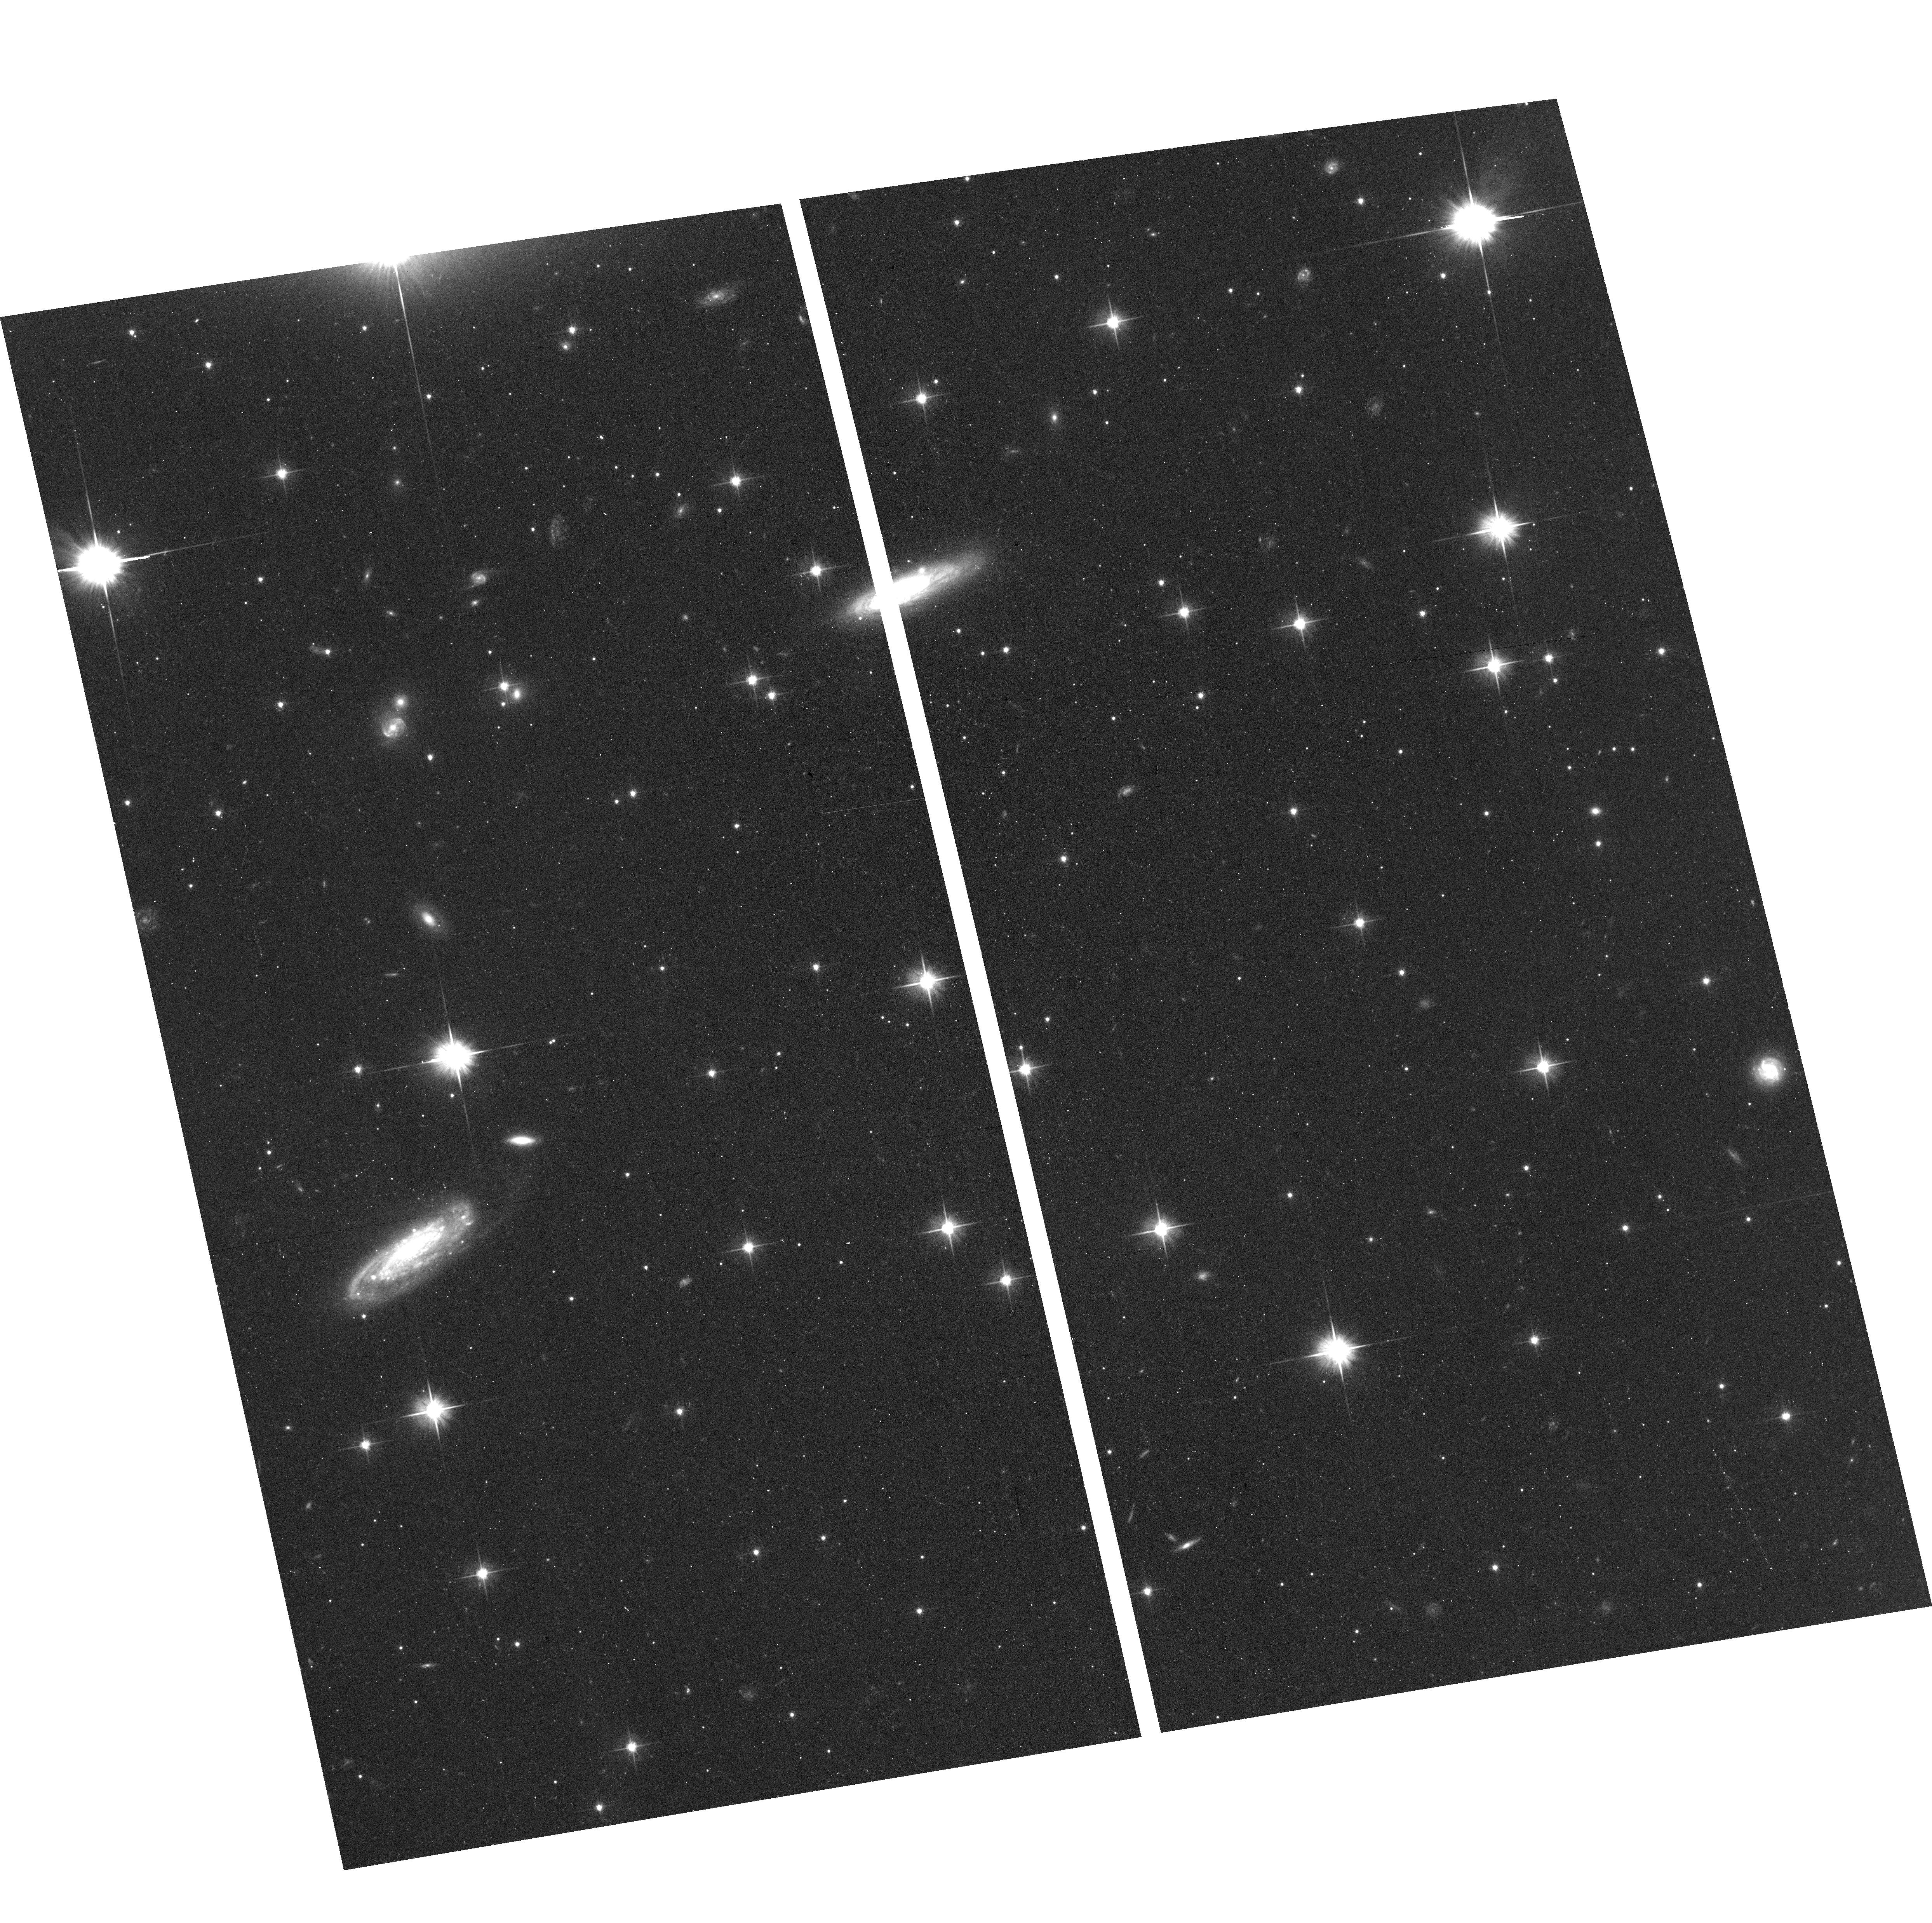
Target: field at RA 241.336°, Dec -19.541°. Instrument: ACS/WFC. Filter: F606W. Exposure: 19 min. Observation ID: hst_15213_34_acs_wfc_f606w_jdq334

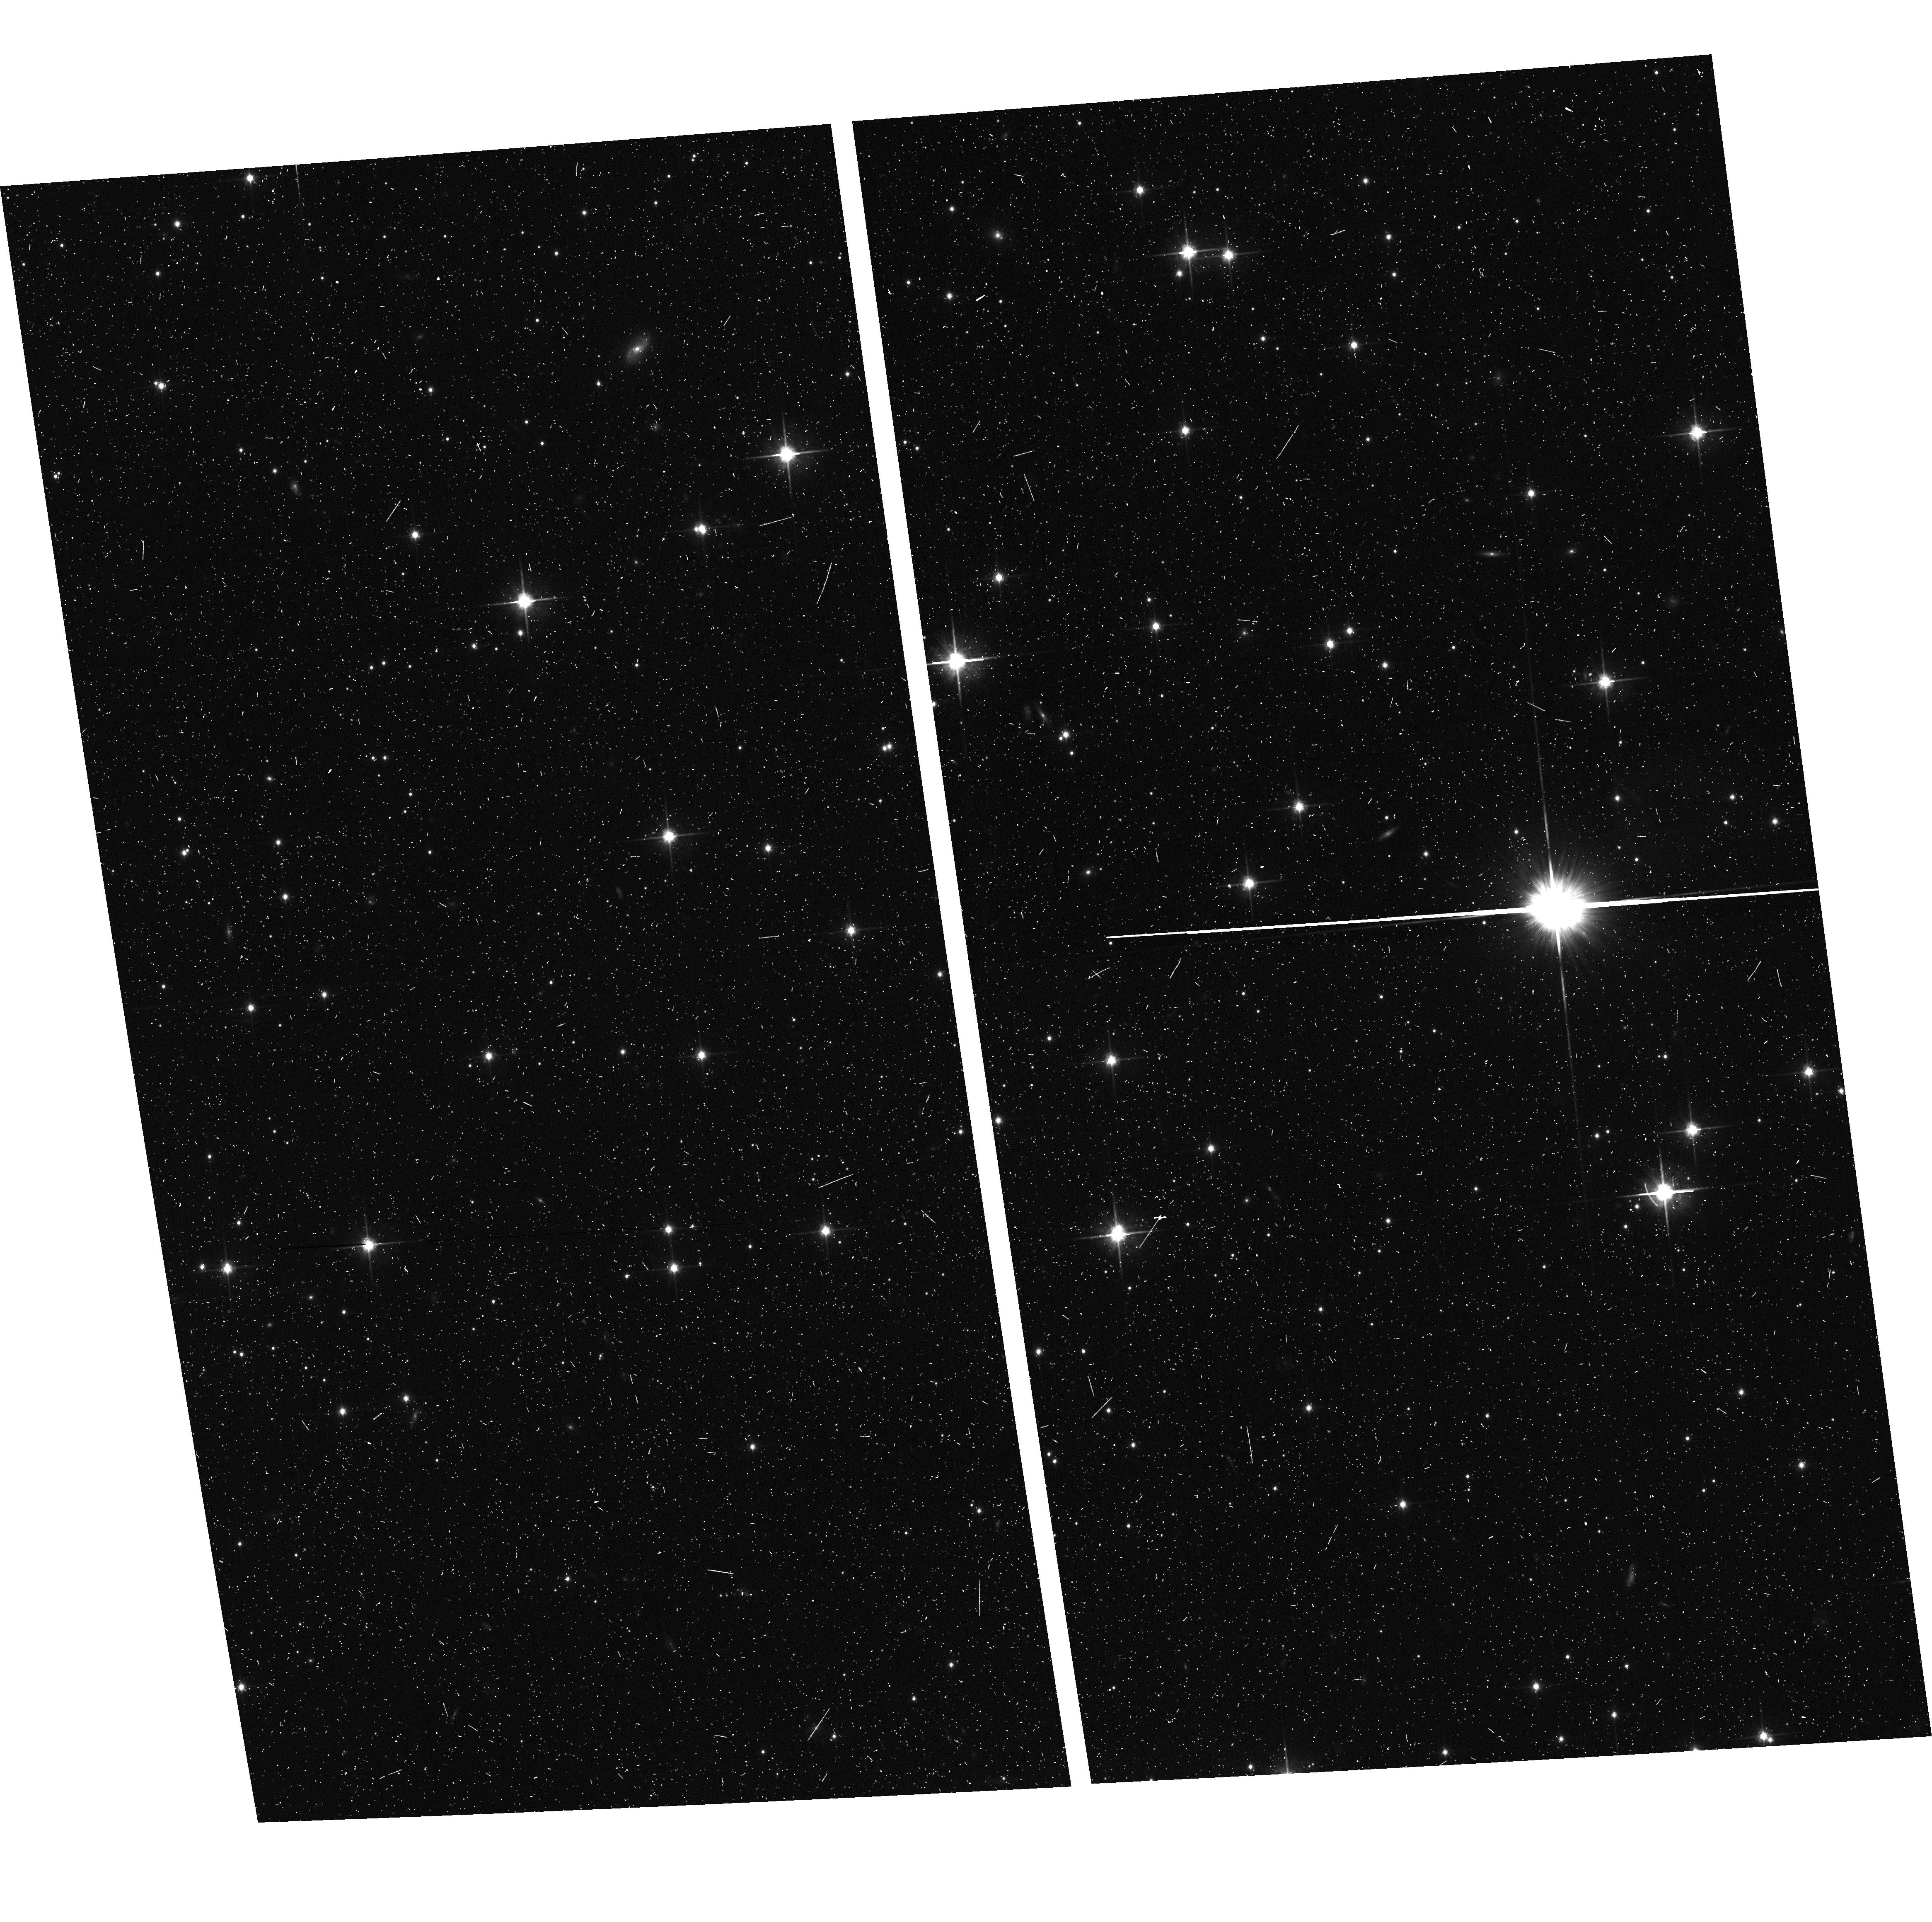
Target: field at RA 243.229°, Dec -23.162°. Instrument: ACS/WFC. Filter: F814W. Exposure: 11 min. Observation ID: hst_15213_18_acs_wfc_f814w_jdq318

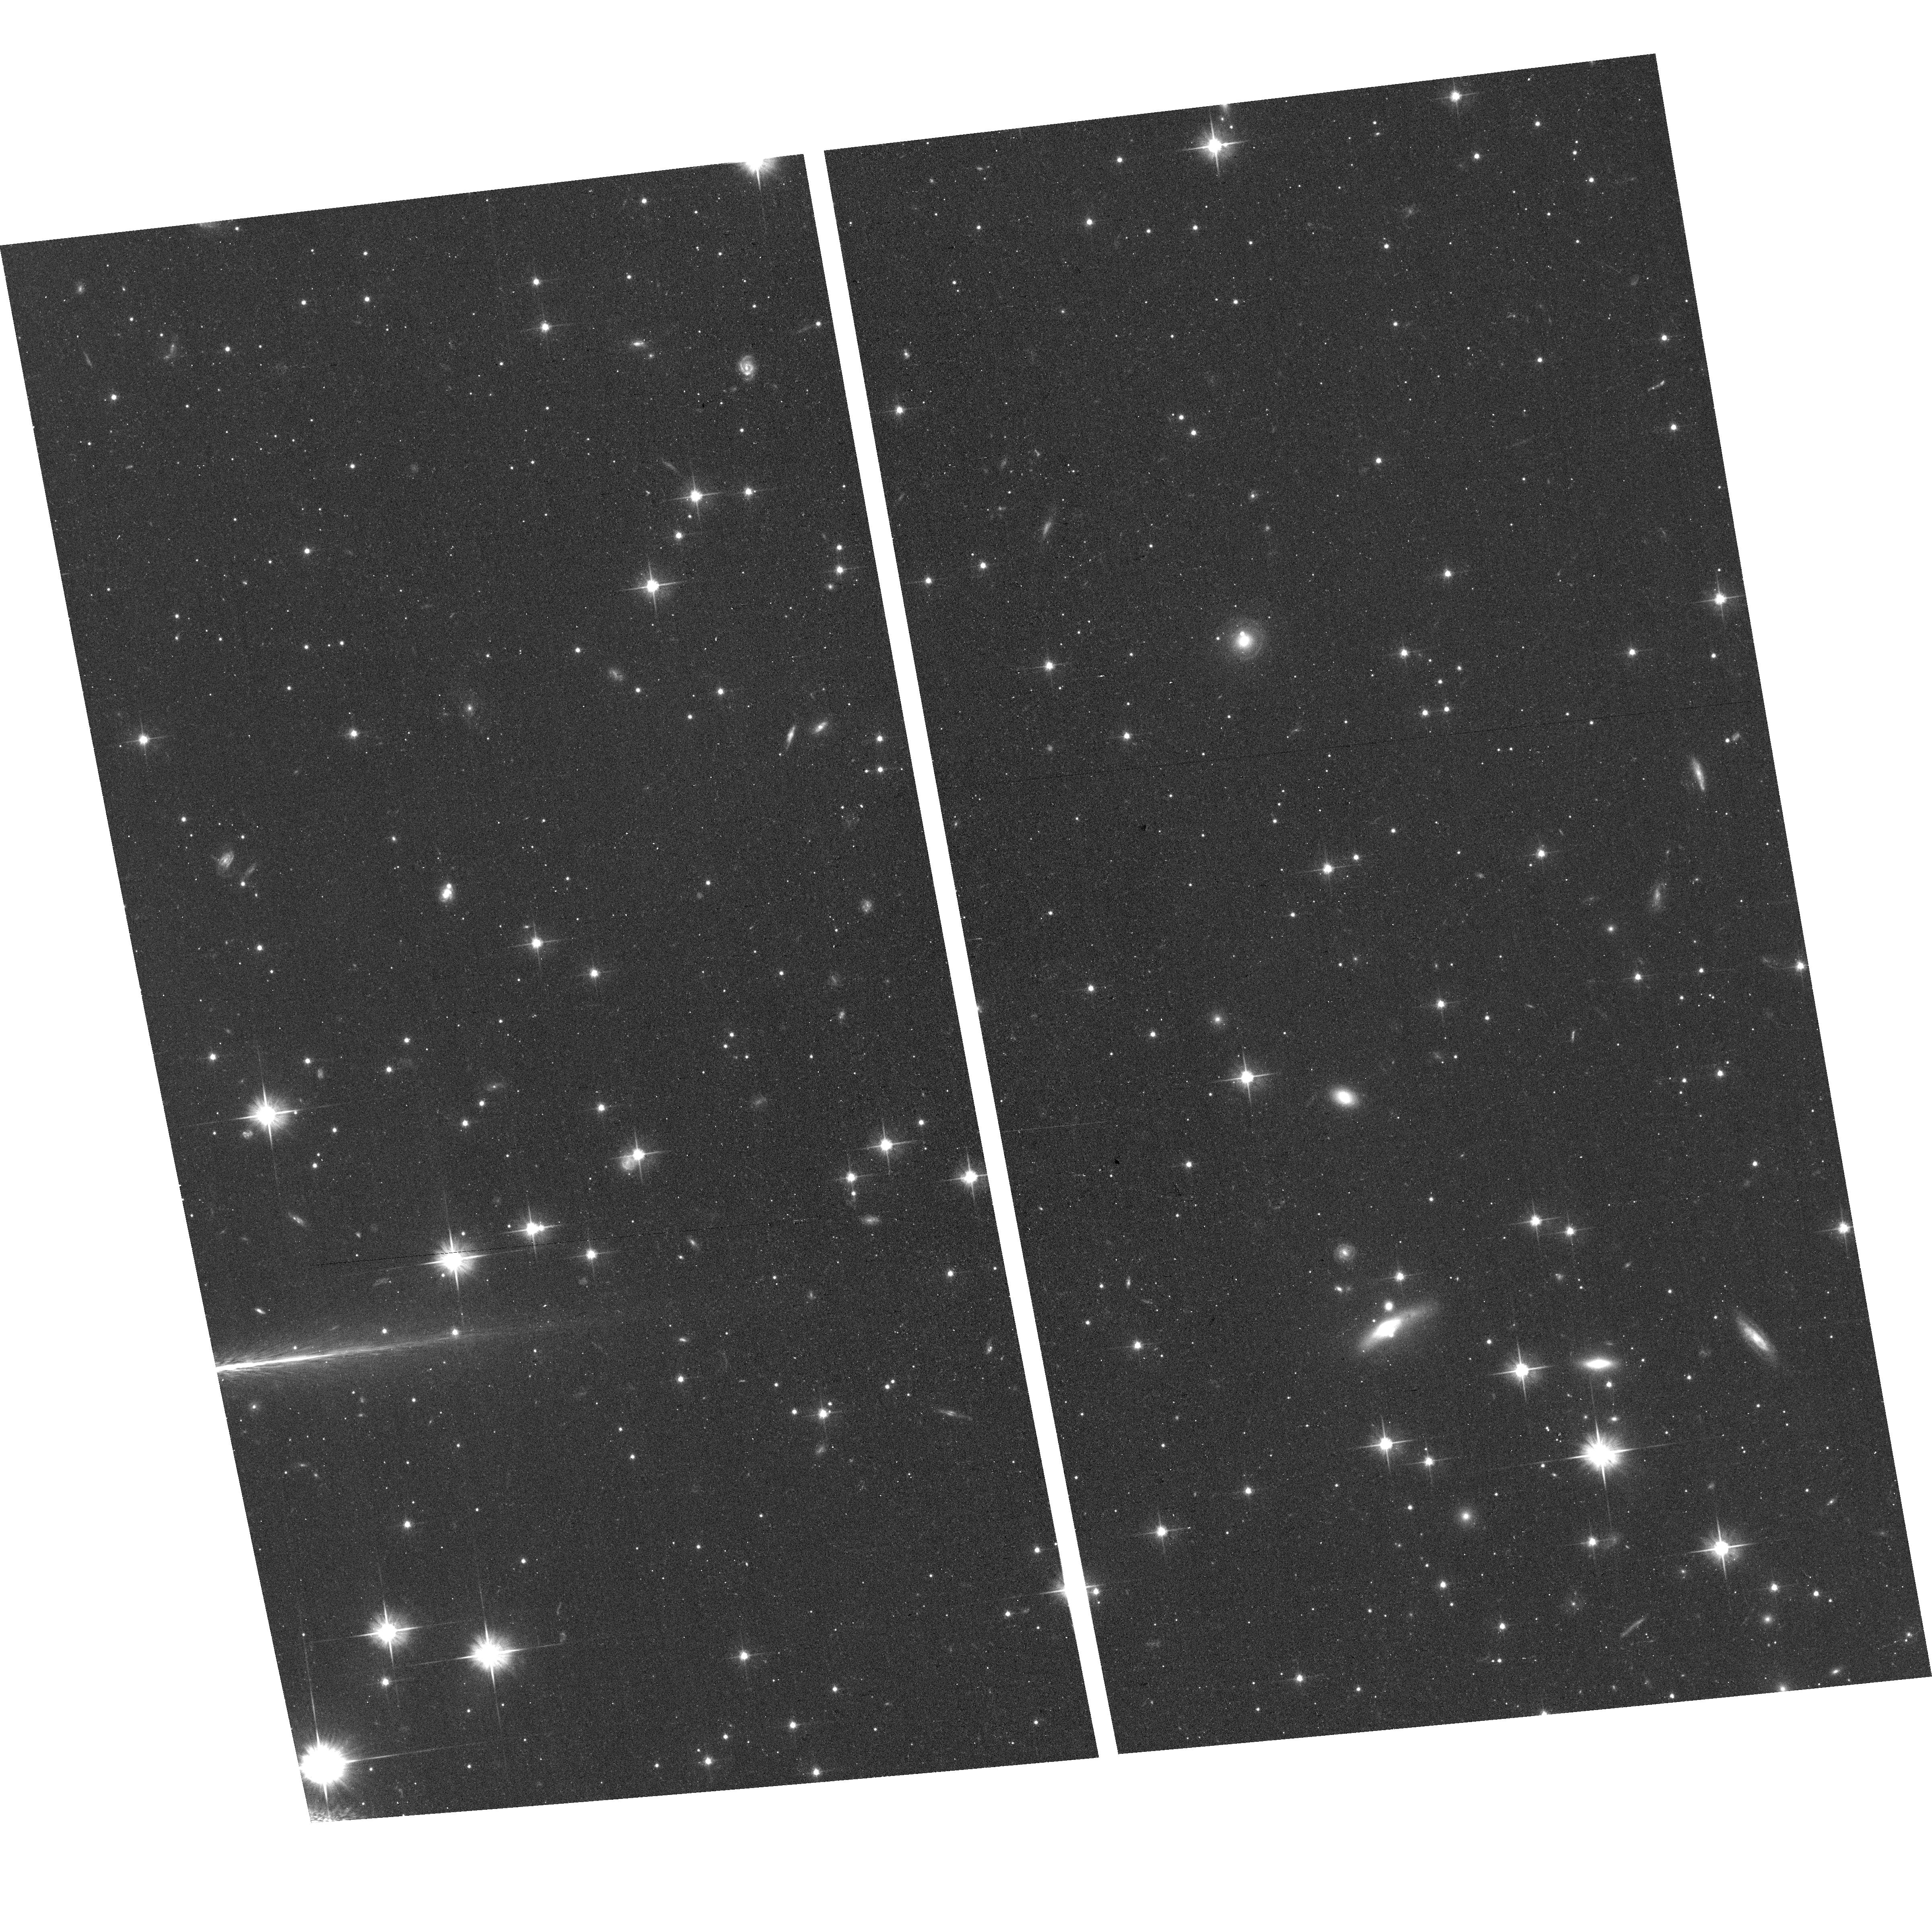
Target: field at RA 240.518°, Dec -25.674°. Instrument: ACS/WFC. Filter: F606W. Exposure: 17 min. Observation ID: hst_15213_16_acs_wfc_f606w_jdq316

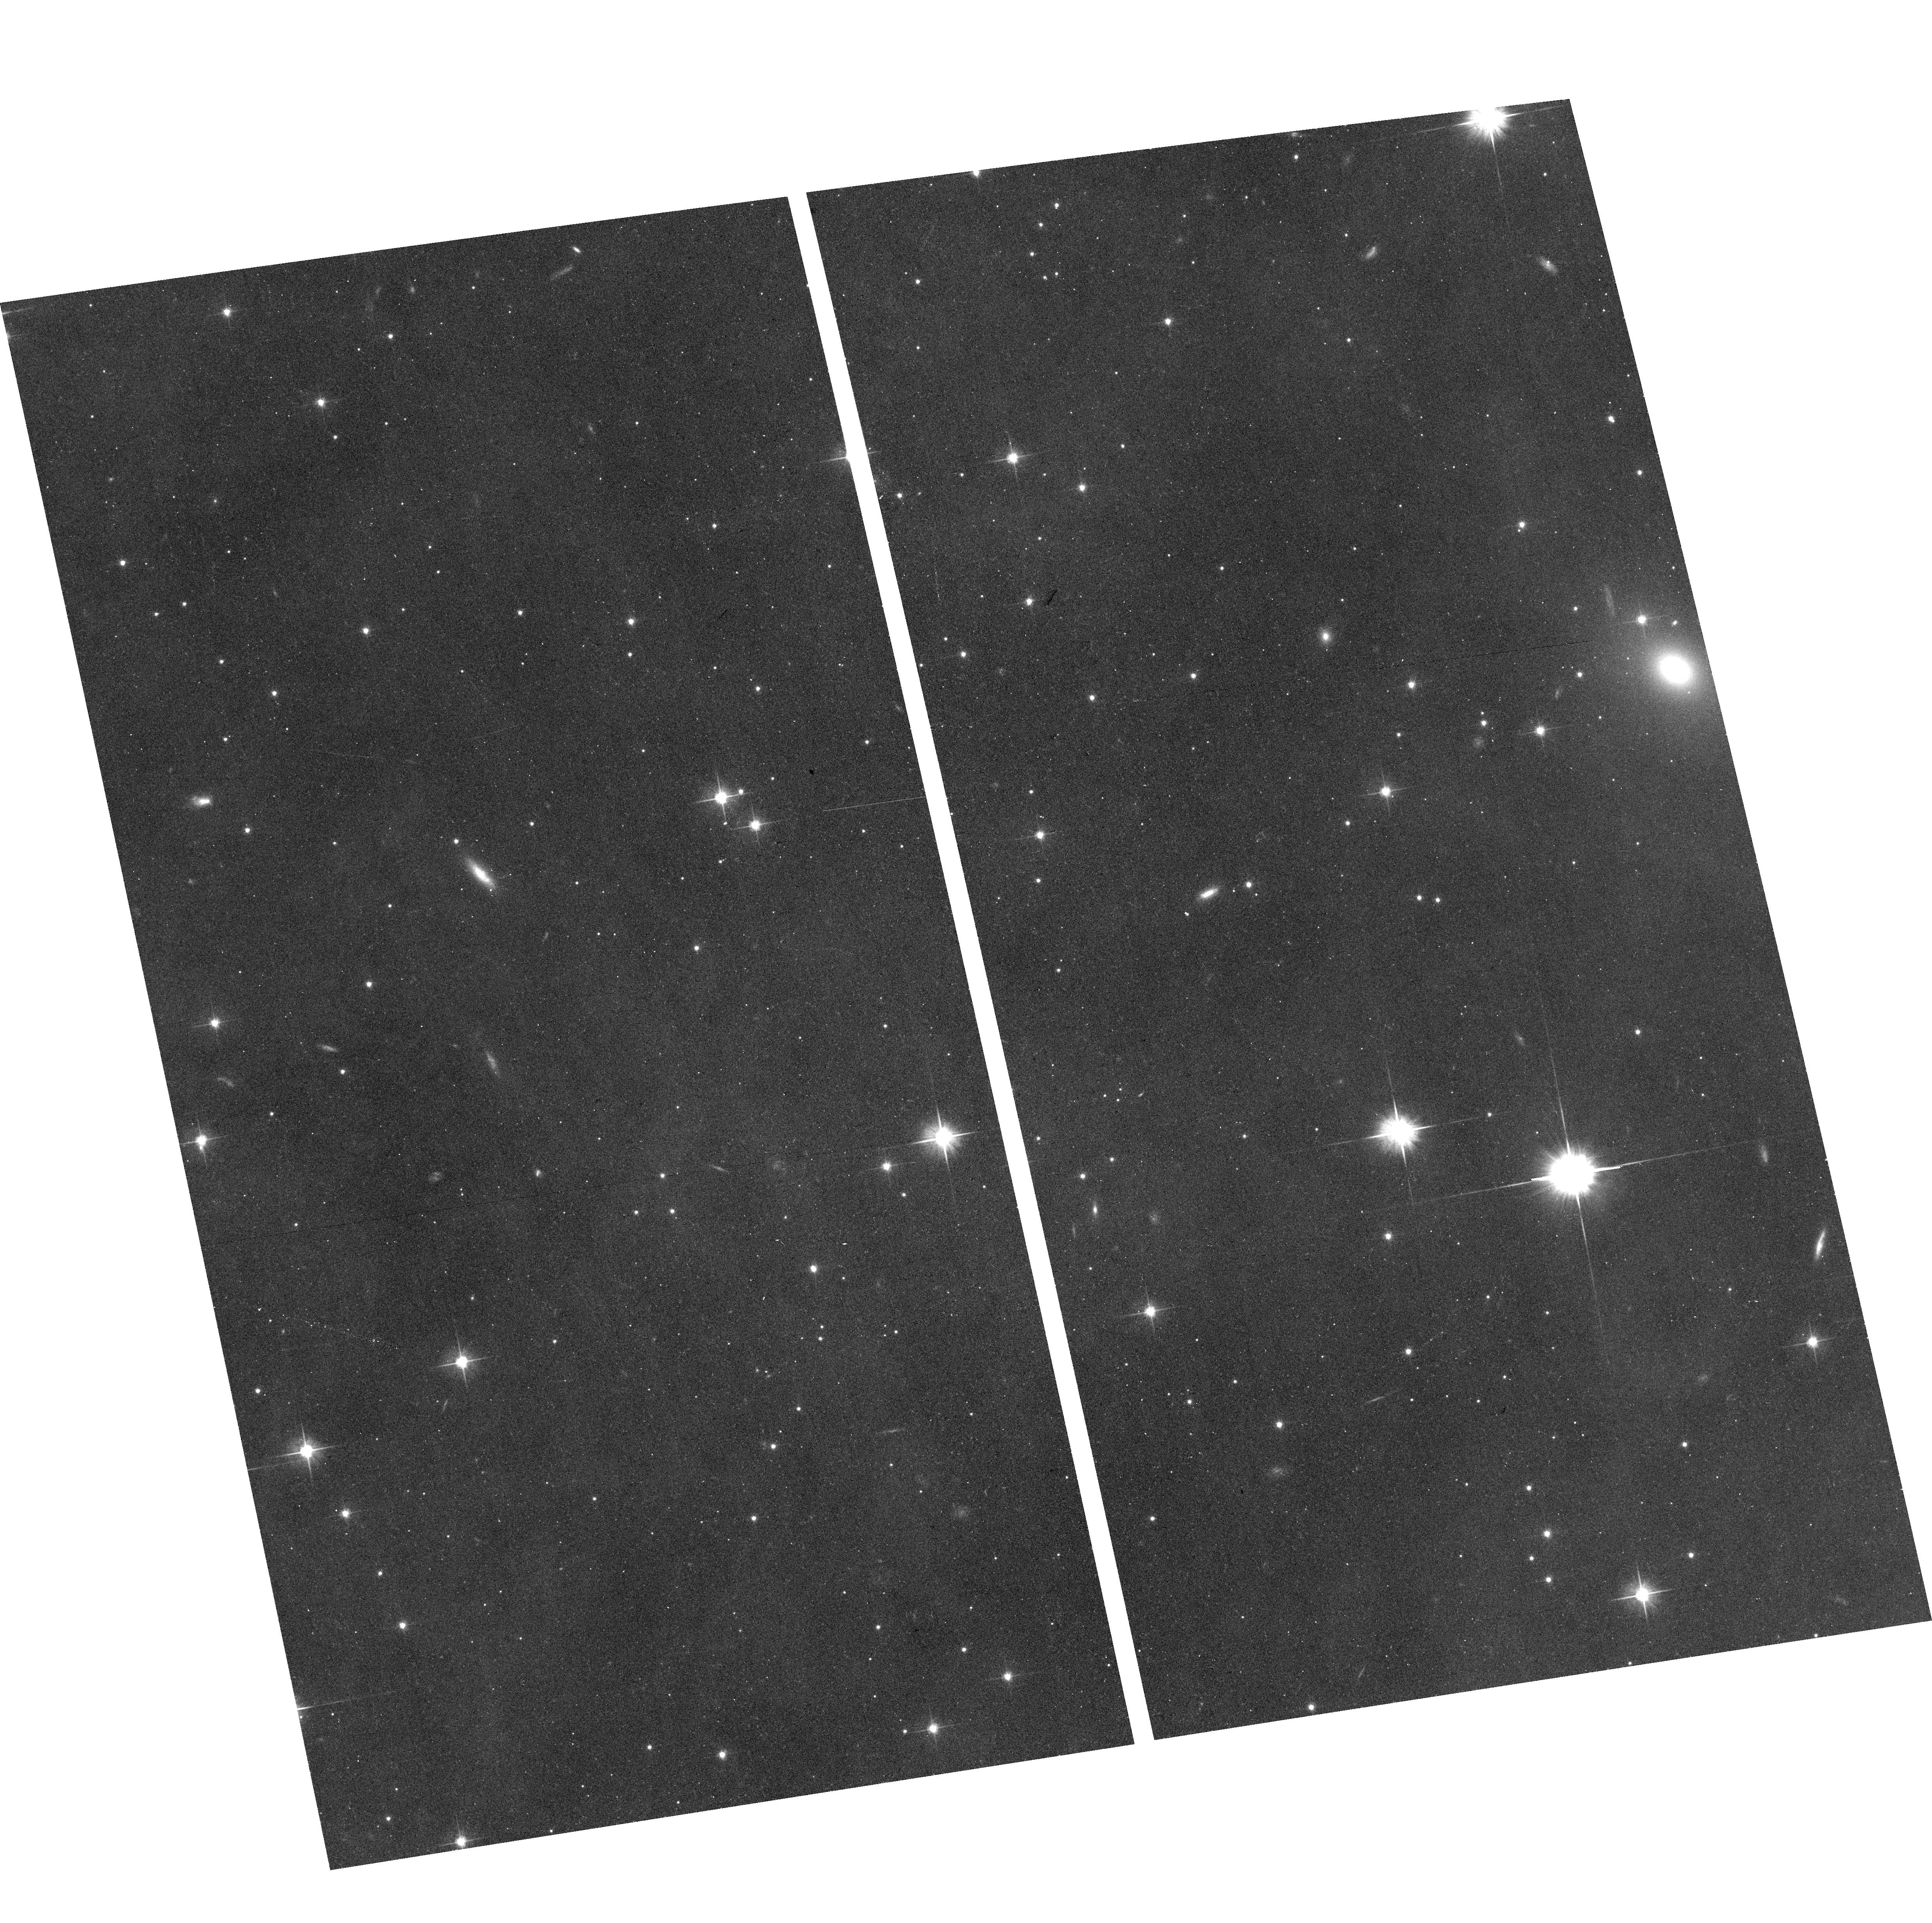
Target: field at RA 243.134°, Dec -19.148°. Instrument: ACS/WFC. Filter: F606W. Exposure: 19 min. Observation ID: hst_15213_29_acs_wfc_f606w_jdq329

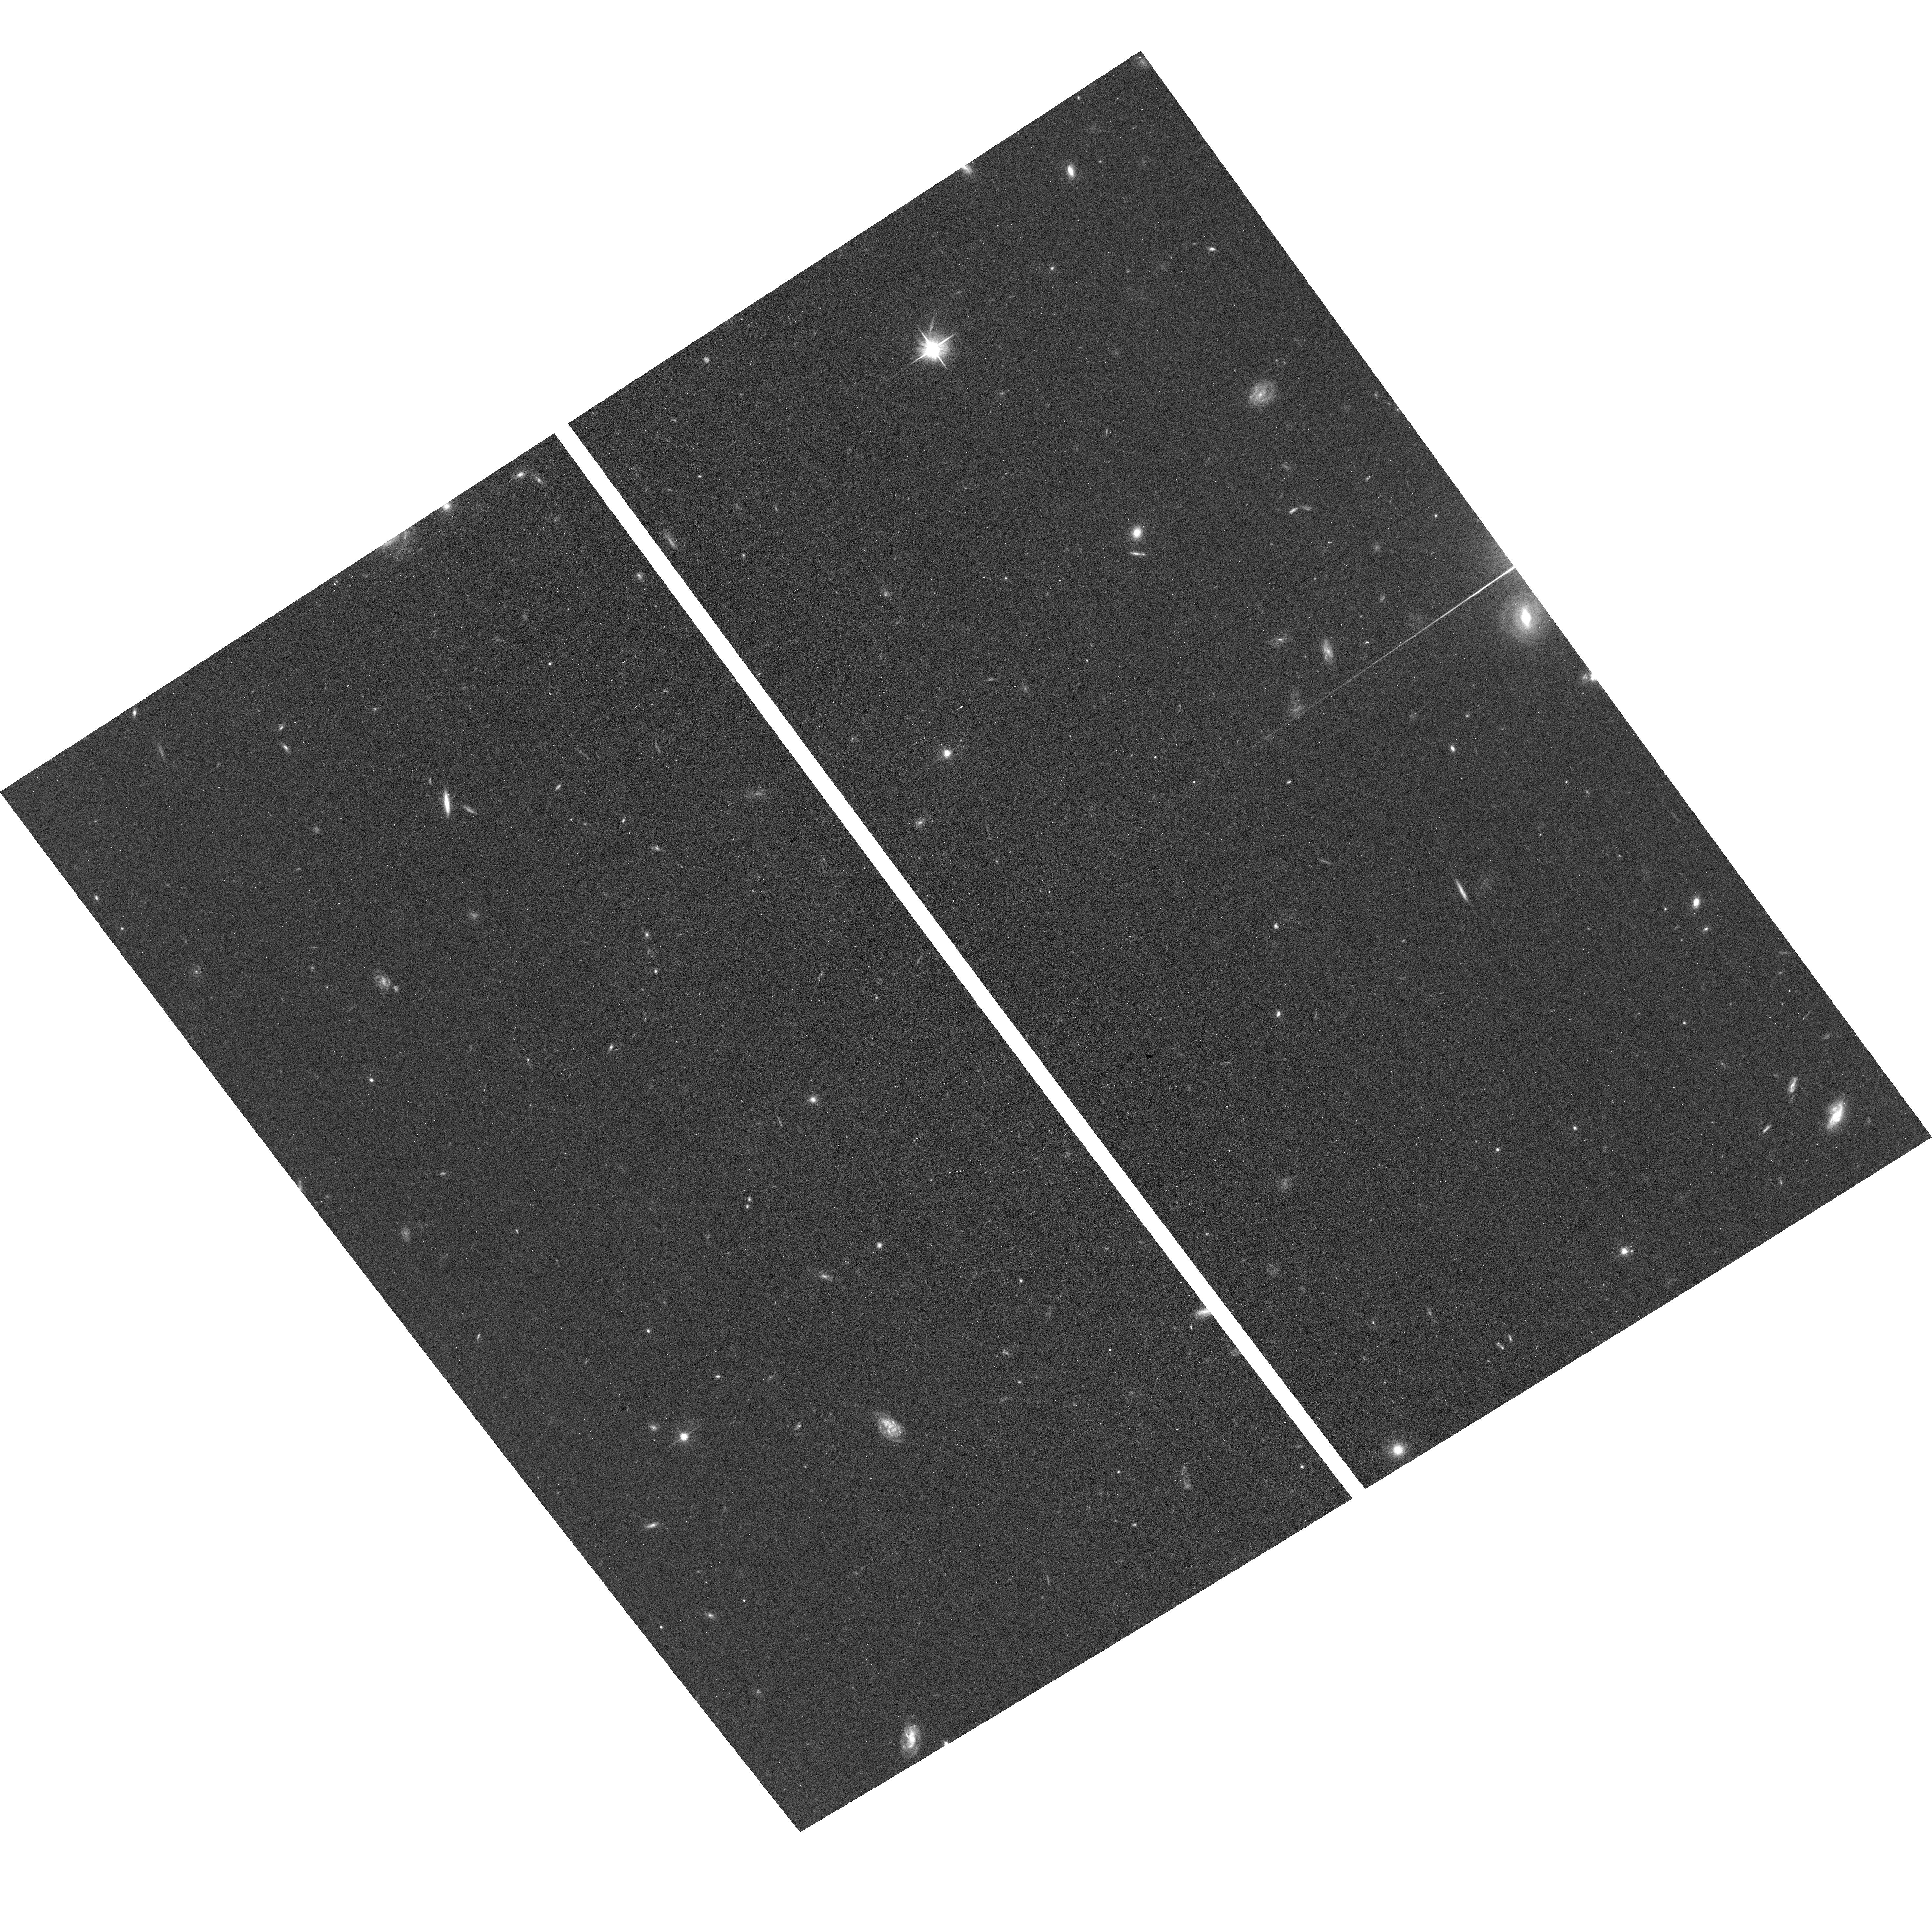
Target: field at RA 154.657°, Dec 10.364°. Instrument: ACS/WFC. Filter: F606W. Exposure: 14 min. Observation ID: hst_15213_71_acs_wfc_f606w_jdq371

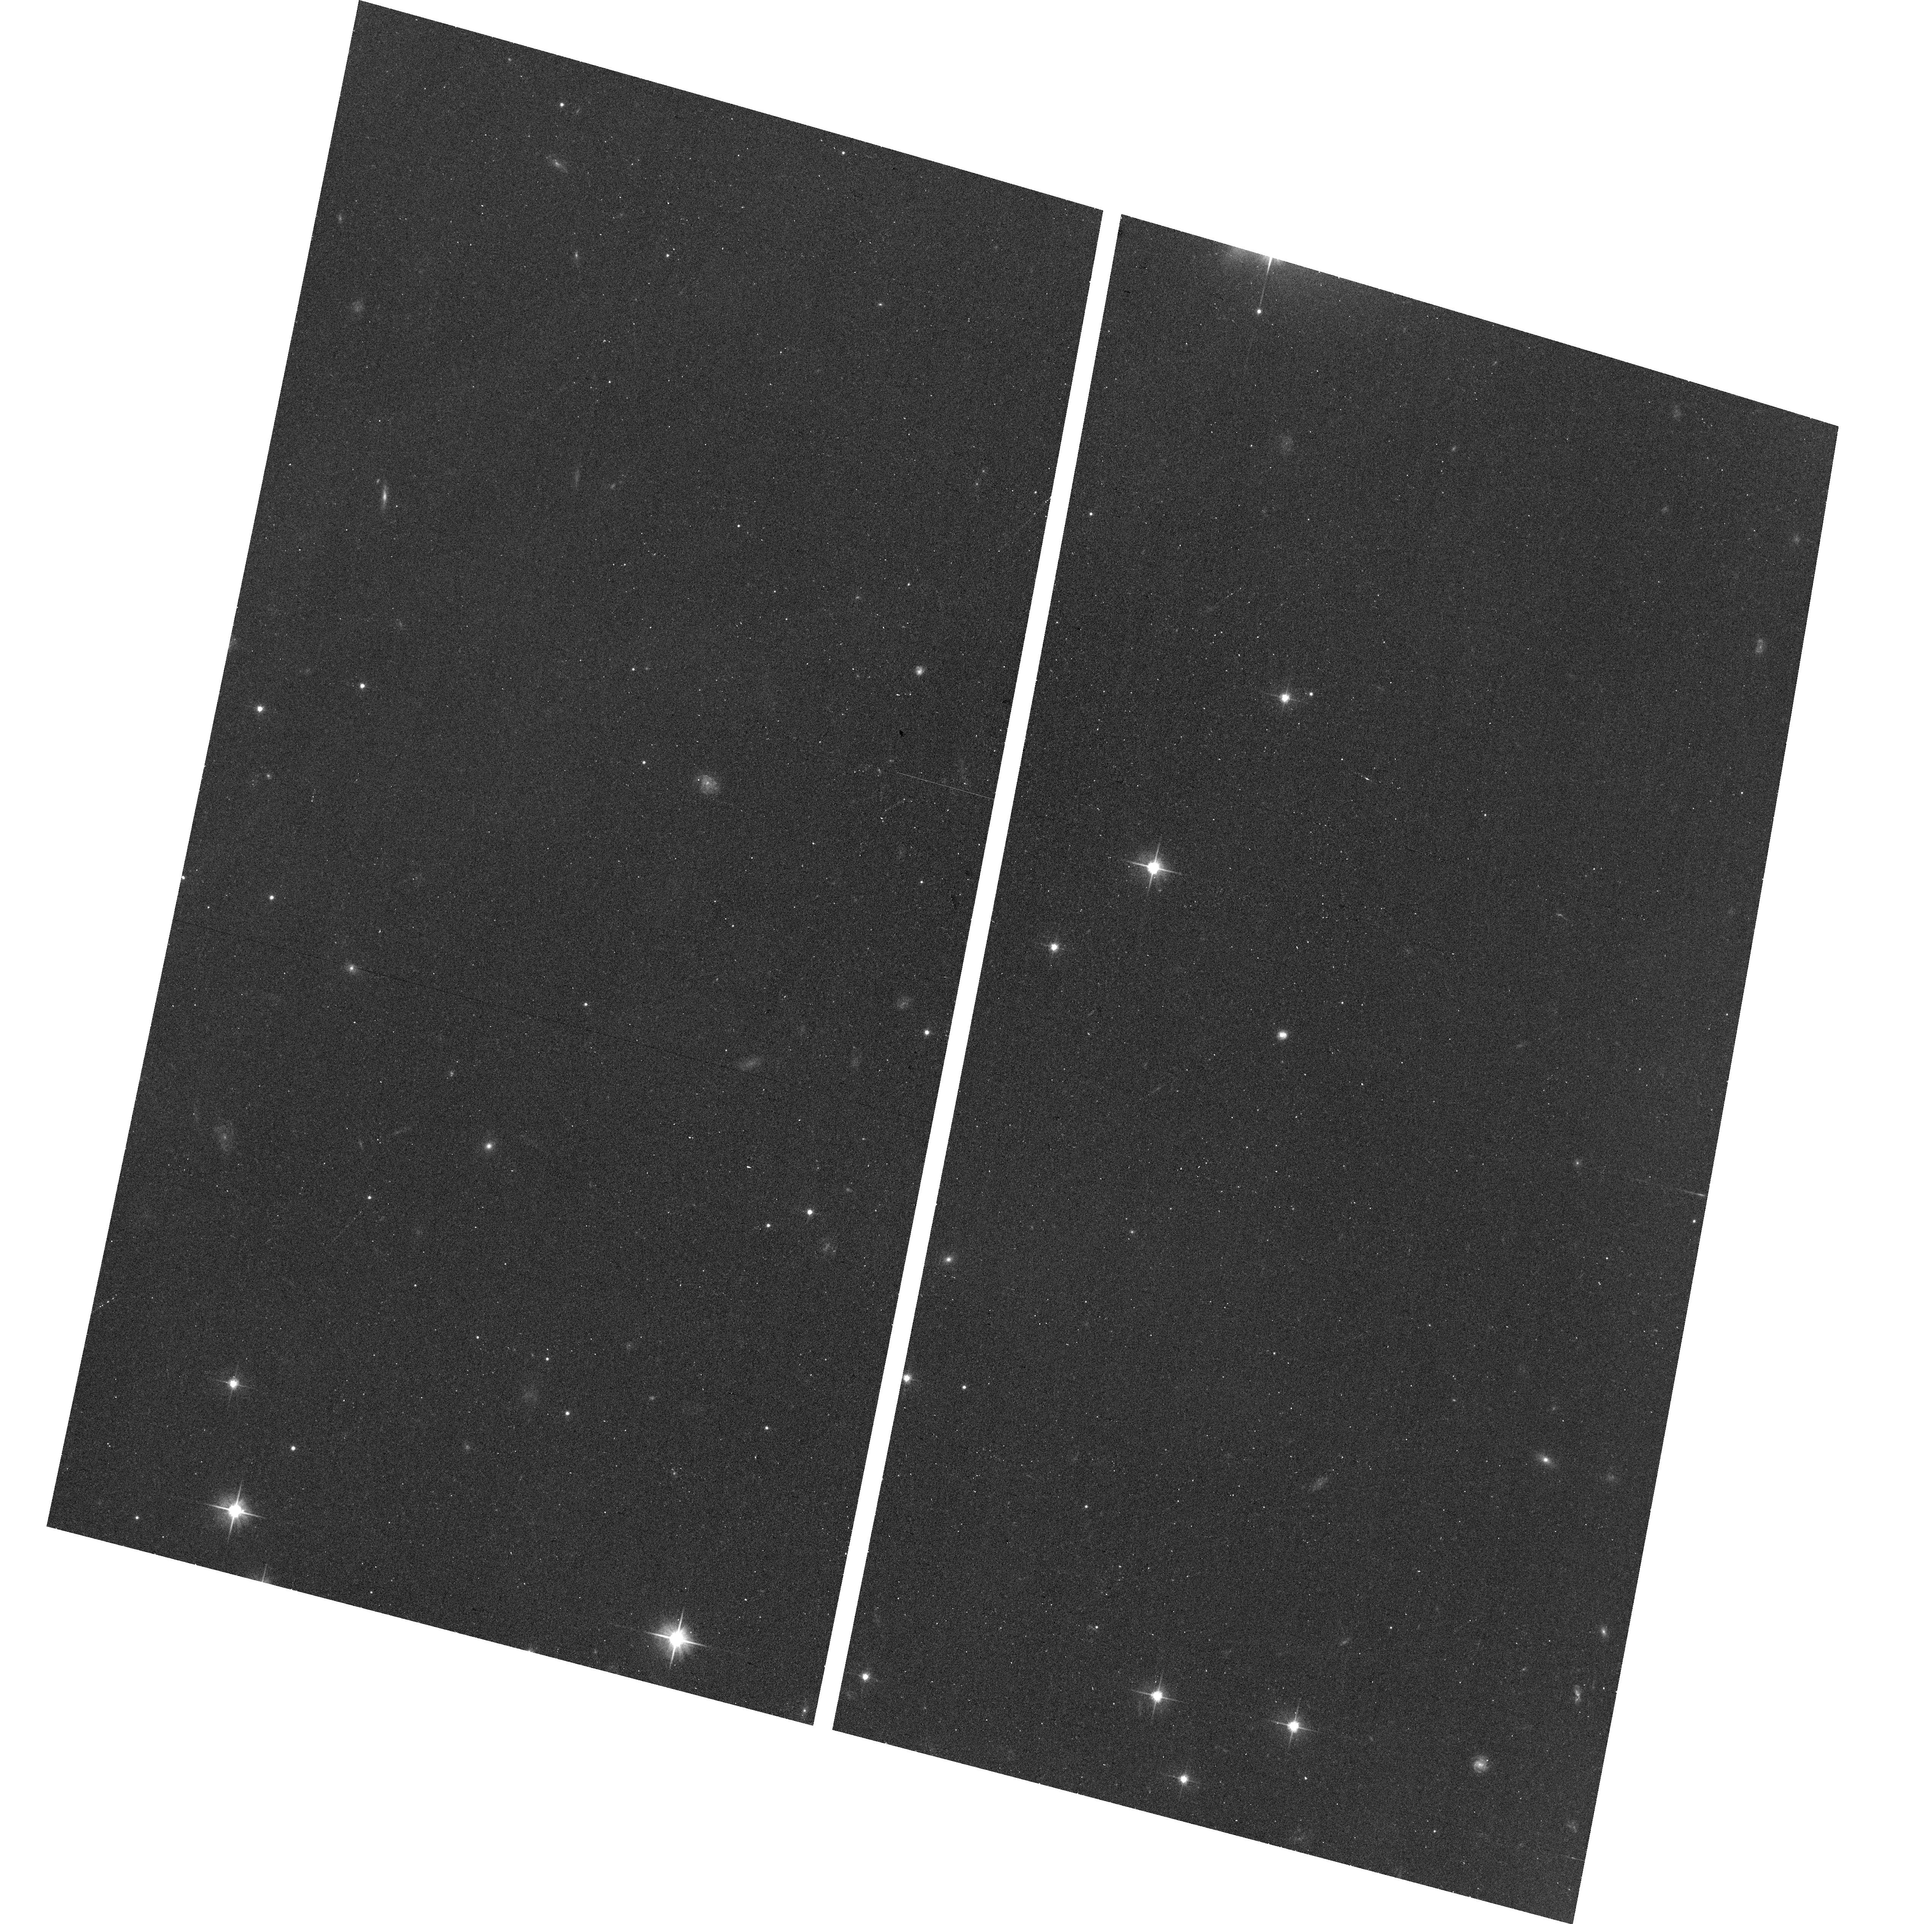
Target: field at RA 66.159°, Dec 16.622°. Instrument: ACS/WFC. Filter: F606W. Exposure: 18 min. Observation ID: hst_15213_58_acs_wfc_f606w_jdq358

A Pure Parallel survey of the colors of small trans-Neptunian objects to constrain the collisional history of the Outer Solar System (PI: Trilling, David E.)

We propose to use 150 Pure Parallel ACS/WFC orbits within 5 degrees of the ecliptic to search for faint (R>25) trans-Neptunian objects (TNOs). Based on our prior experience we expect to discover 50 faint TNOs, 24 of which will be members of the dynamically isolated cold classical subpopulation. We predict, based on theory and preliminary observational evidence, that cold classical TNOs that are smaller than an observed break in the size distribution should be significantly bluer than large cold classical TNOs due to ongoing collisional evolution of those small bodies. We will obtain V-I colors for all detected TNOs, allowing a statistically significant test of the hypothesized color difference for small cold classicals. If smaller cold classicals exhibit bluer colors than large cold classicals then the nature of the break in the size distribution is collisional. On the contrary, if the small cold classicals are as red as their larger counterparts then the break instead is most likely primordial and a product of the environment in which these objects formed. We have extensive experience detecting faint TNOs in HST data. This well-posed experiment will offer for the first time direct observational evidence about the broad collisional history of the outer Solar System and is only possible with HST.